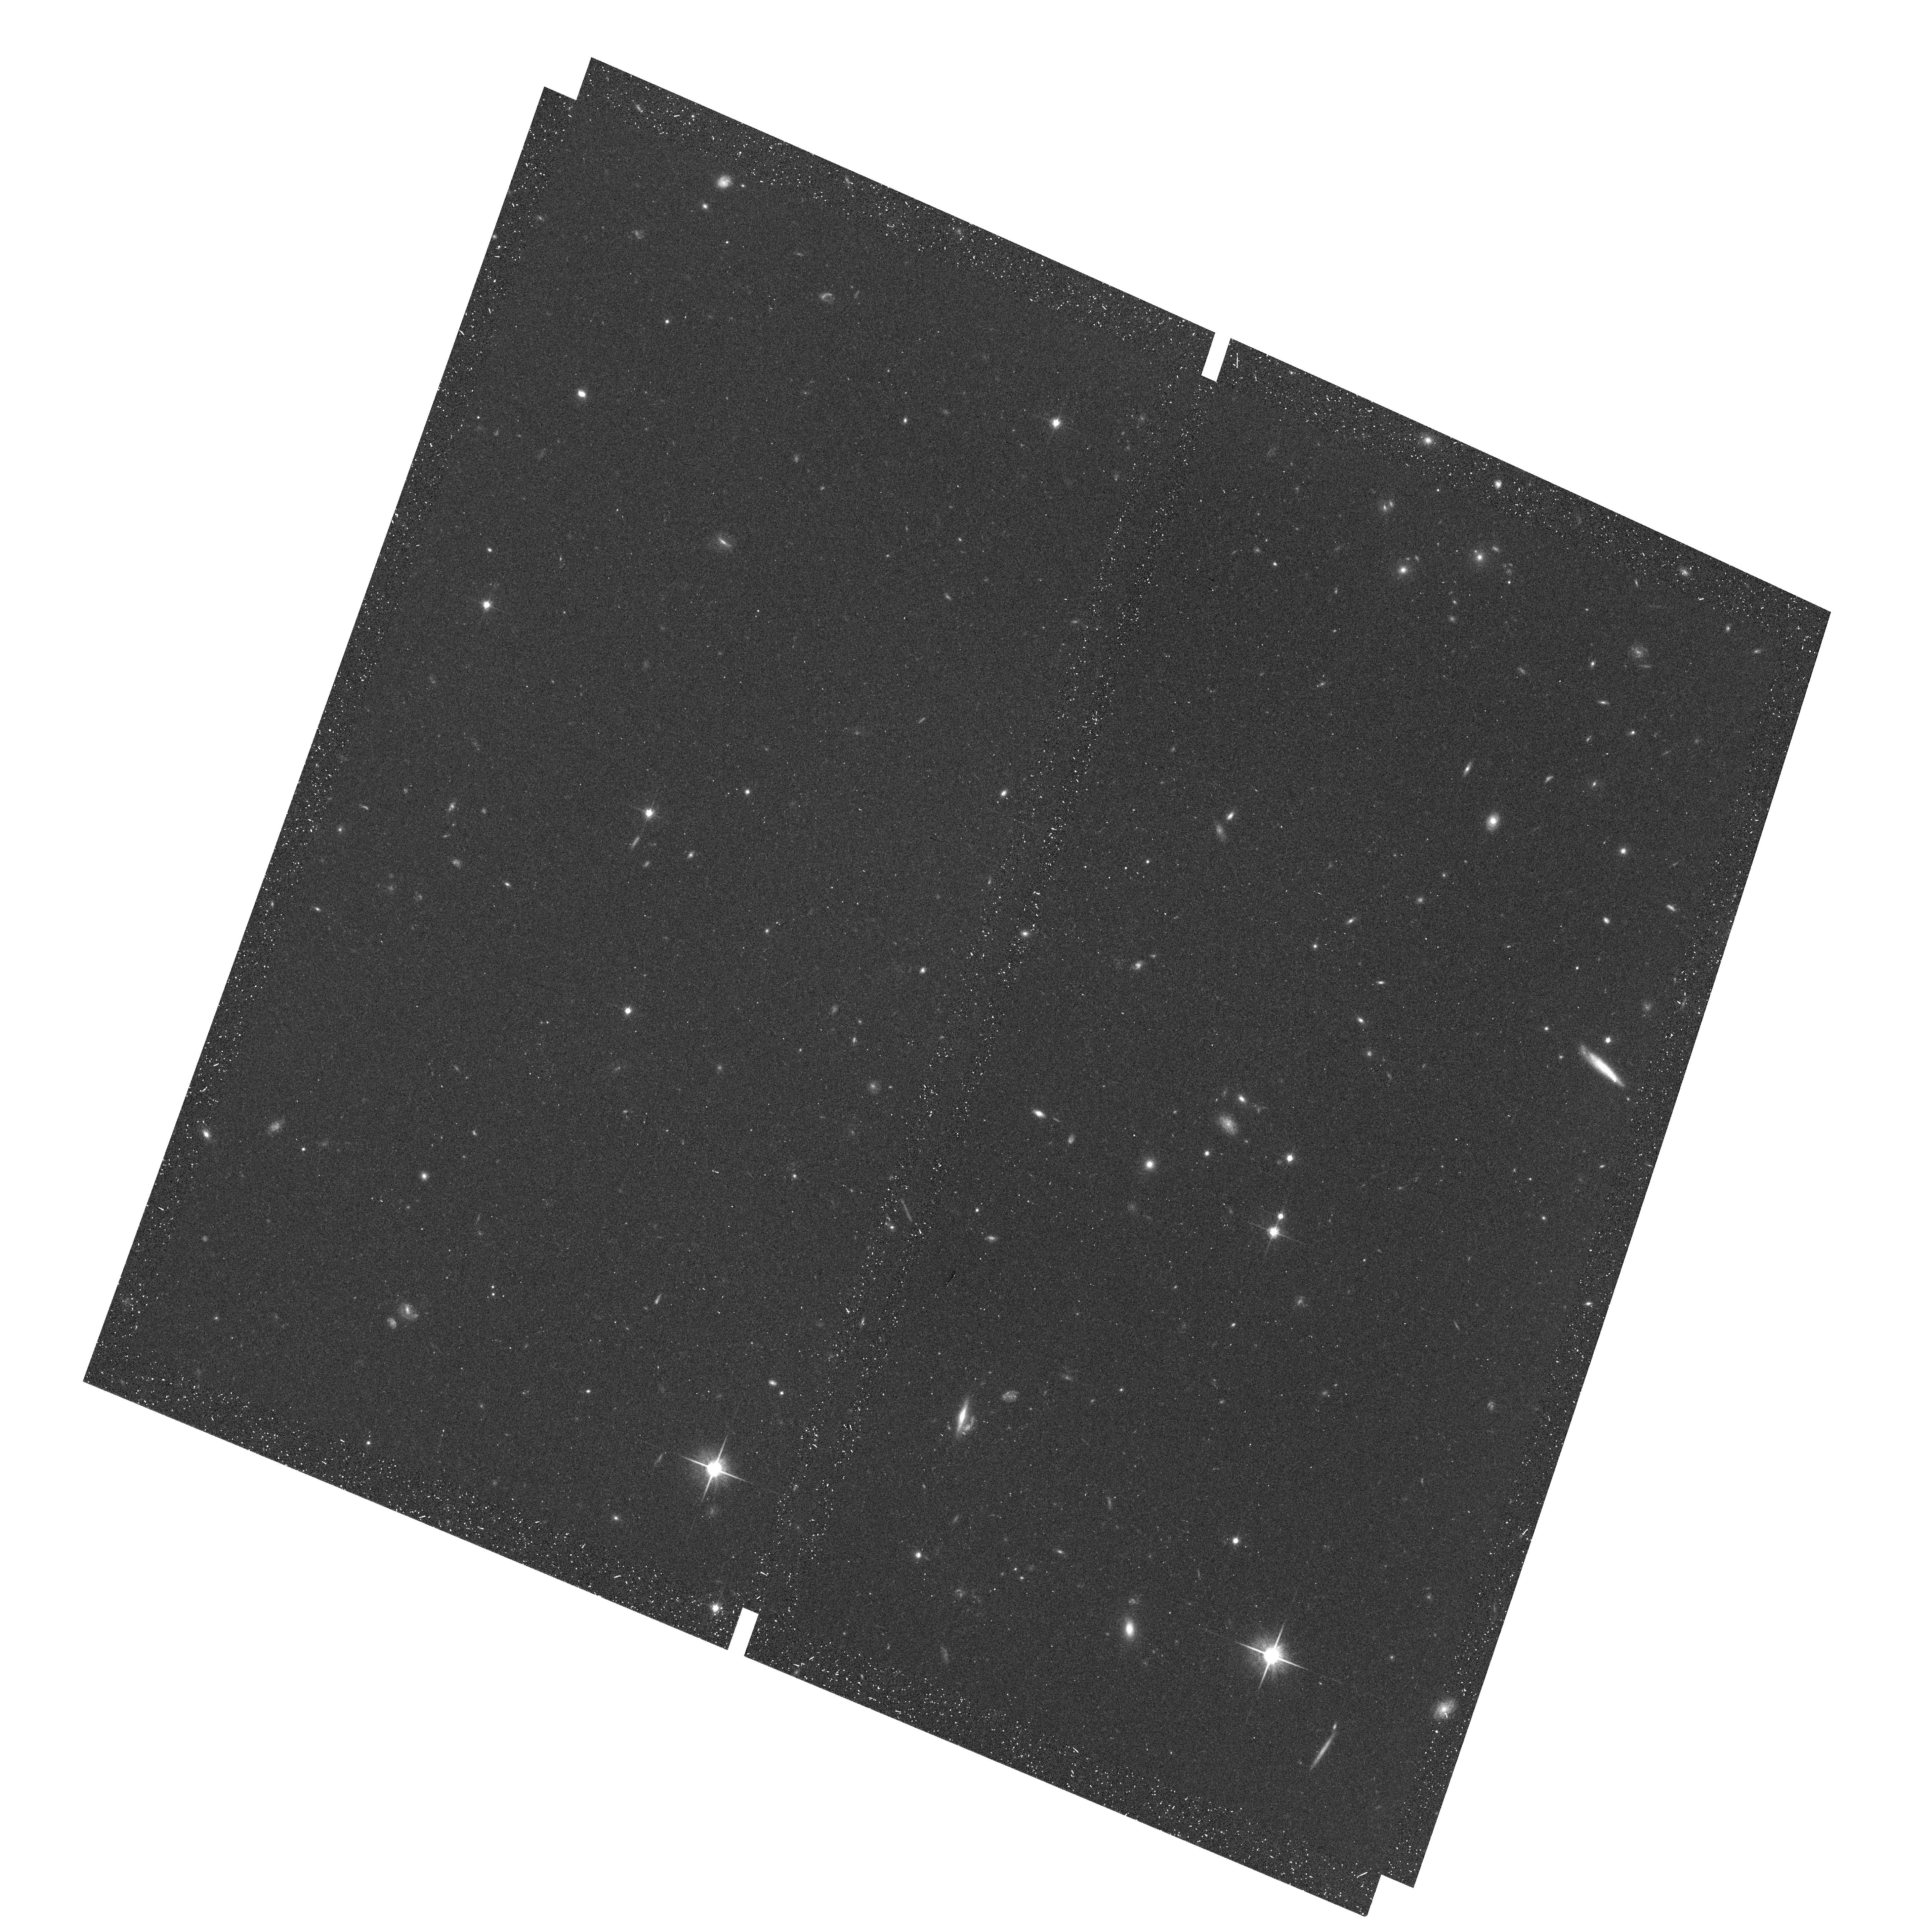
Target: field at RA 352.049°, Dec 0.118°
Instrument: ACS/WFC
Filter: F814W
Exposure: 17 min
Observation ID: hst_10532_05_acs_wfc_f814w_j9db05

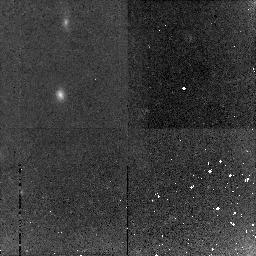
Target: GAL-022635+002641
Instrument: NICMOS/NIC2
Filter: F160W
Exposure: 43 min
Observation ID: n9db0a030

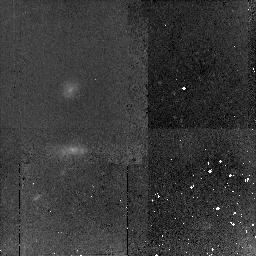
Target: GAL-232539+000527
Instrument: NICMOS/NIC2
Filter: F160W
Exposure: 43 min
Observation ID: n9db04010

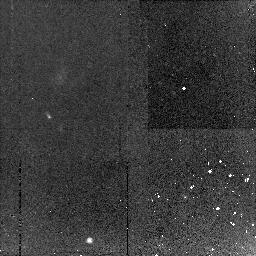
Target: GAL-233210+000000
Instrument: NICMOS/NIC2
Filter: F110W
Exposure: 21 min
Observation ID: n9db07010

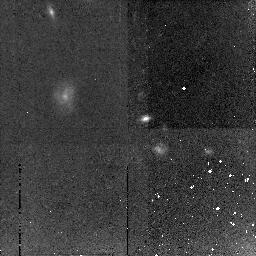
Target: GAL-022832+003141
Instrument: NICMOS/NIC2
Filter: F160W
Exposure: 43 min
Observation ID: n9db0b030

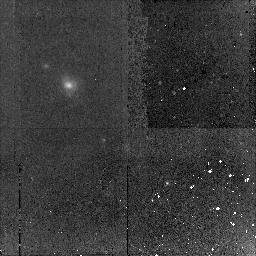
Target: GAL-023057+002943
Instrument: NICMOS/NIC2
Filter: F160W
Exposure: 43 min
Observation ID: n9db0e030

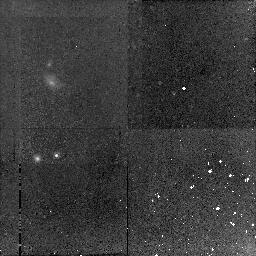
Target: GAL-233138+000911
Instrument: NICMOS/NIC2
Filter: F160W
Exposure: 43 min
Observation ID: n9db09010

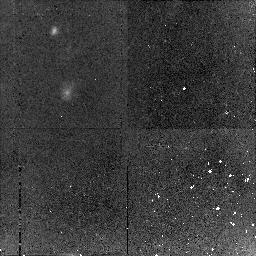
Target: GAL-232626+000458
Instrument: NICMOS/NIC2
Filter: F160W
Exposure: 43 min
Observation ID: n9db03010

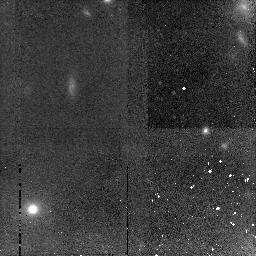
Target: GAL-022936+002507
Instrument: NICMOS/NIC2
Filter: F160W
Exposure: 43 min
Observation ID: n9db0d030

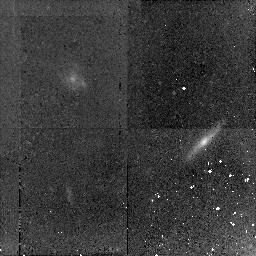
Target: GAL-232722+000346
Instrument: NICMOS/NIC2
Filter: F160W
Exposure: 43 min
Observation ID: n9db02010

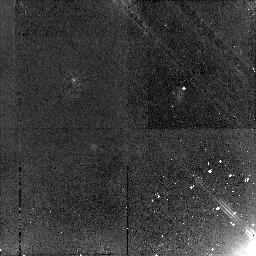
Target: GAL-232837+001821
Instrument: NICMOS/NIC2
Filter: F160W
Exposure: 43 min
Observation ID: n9db06010

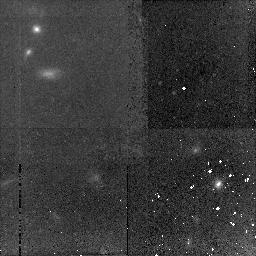
Target: GAL-022835+003448
Instrument: NICMOS/NIC2
Filter: F160W
Exposure: 43 min
Observation ID: n9db0f010

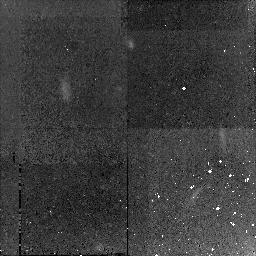
Target: GAL-141722+523937
Instrument: NICMOS/NIC2
Filter: F160W
Exposure: 47 min
Observation ID: n9db01030

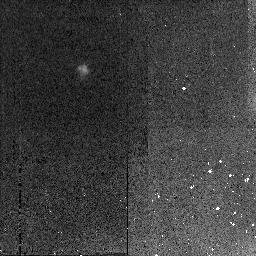
Target: GAL-023031+002317
Instrument: NICMOS/NIC2
Filter: F160W
Exposure: 21 min
Observation ID: n9db0c020

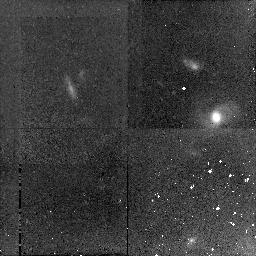
Target: GAL-232802+001638
Instrument: NICMOS/NIC2
Filter: F160W
Exposure: 43 min
Observation ID: n9db05010

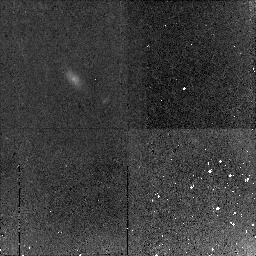
Target: GAL-233347+000532
Instrument: NICMOS/NIC2
Filter: F160W
Exposure: 43 min
Observation ID: n9db08010

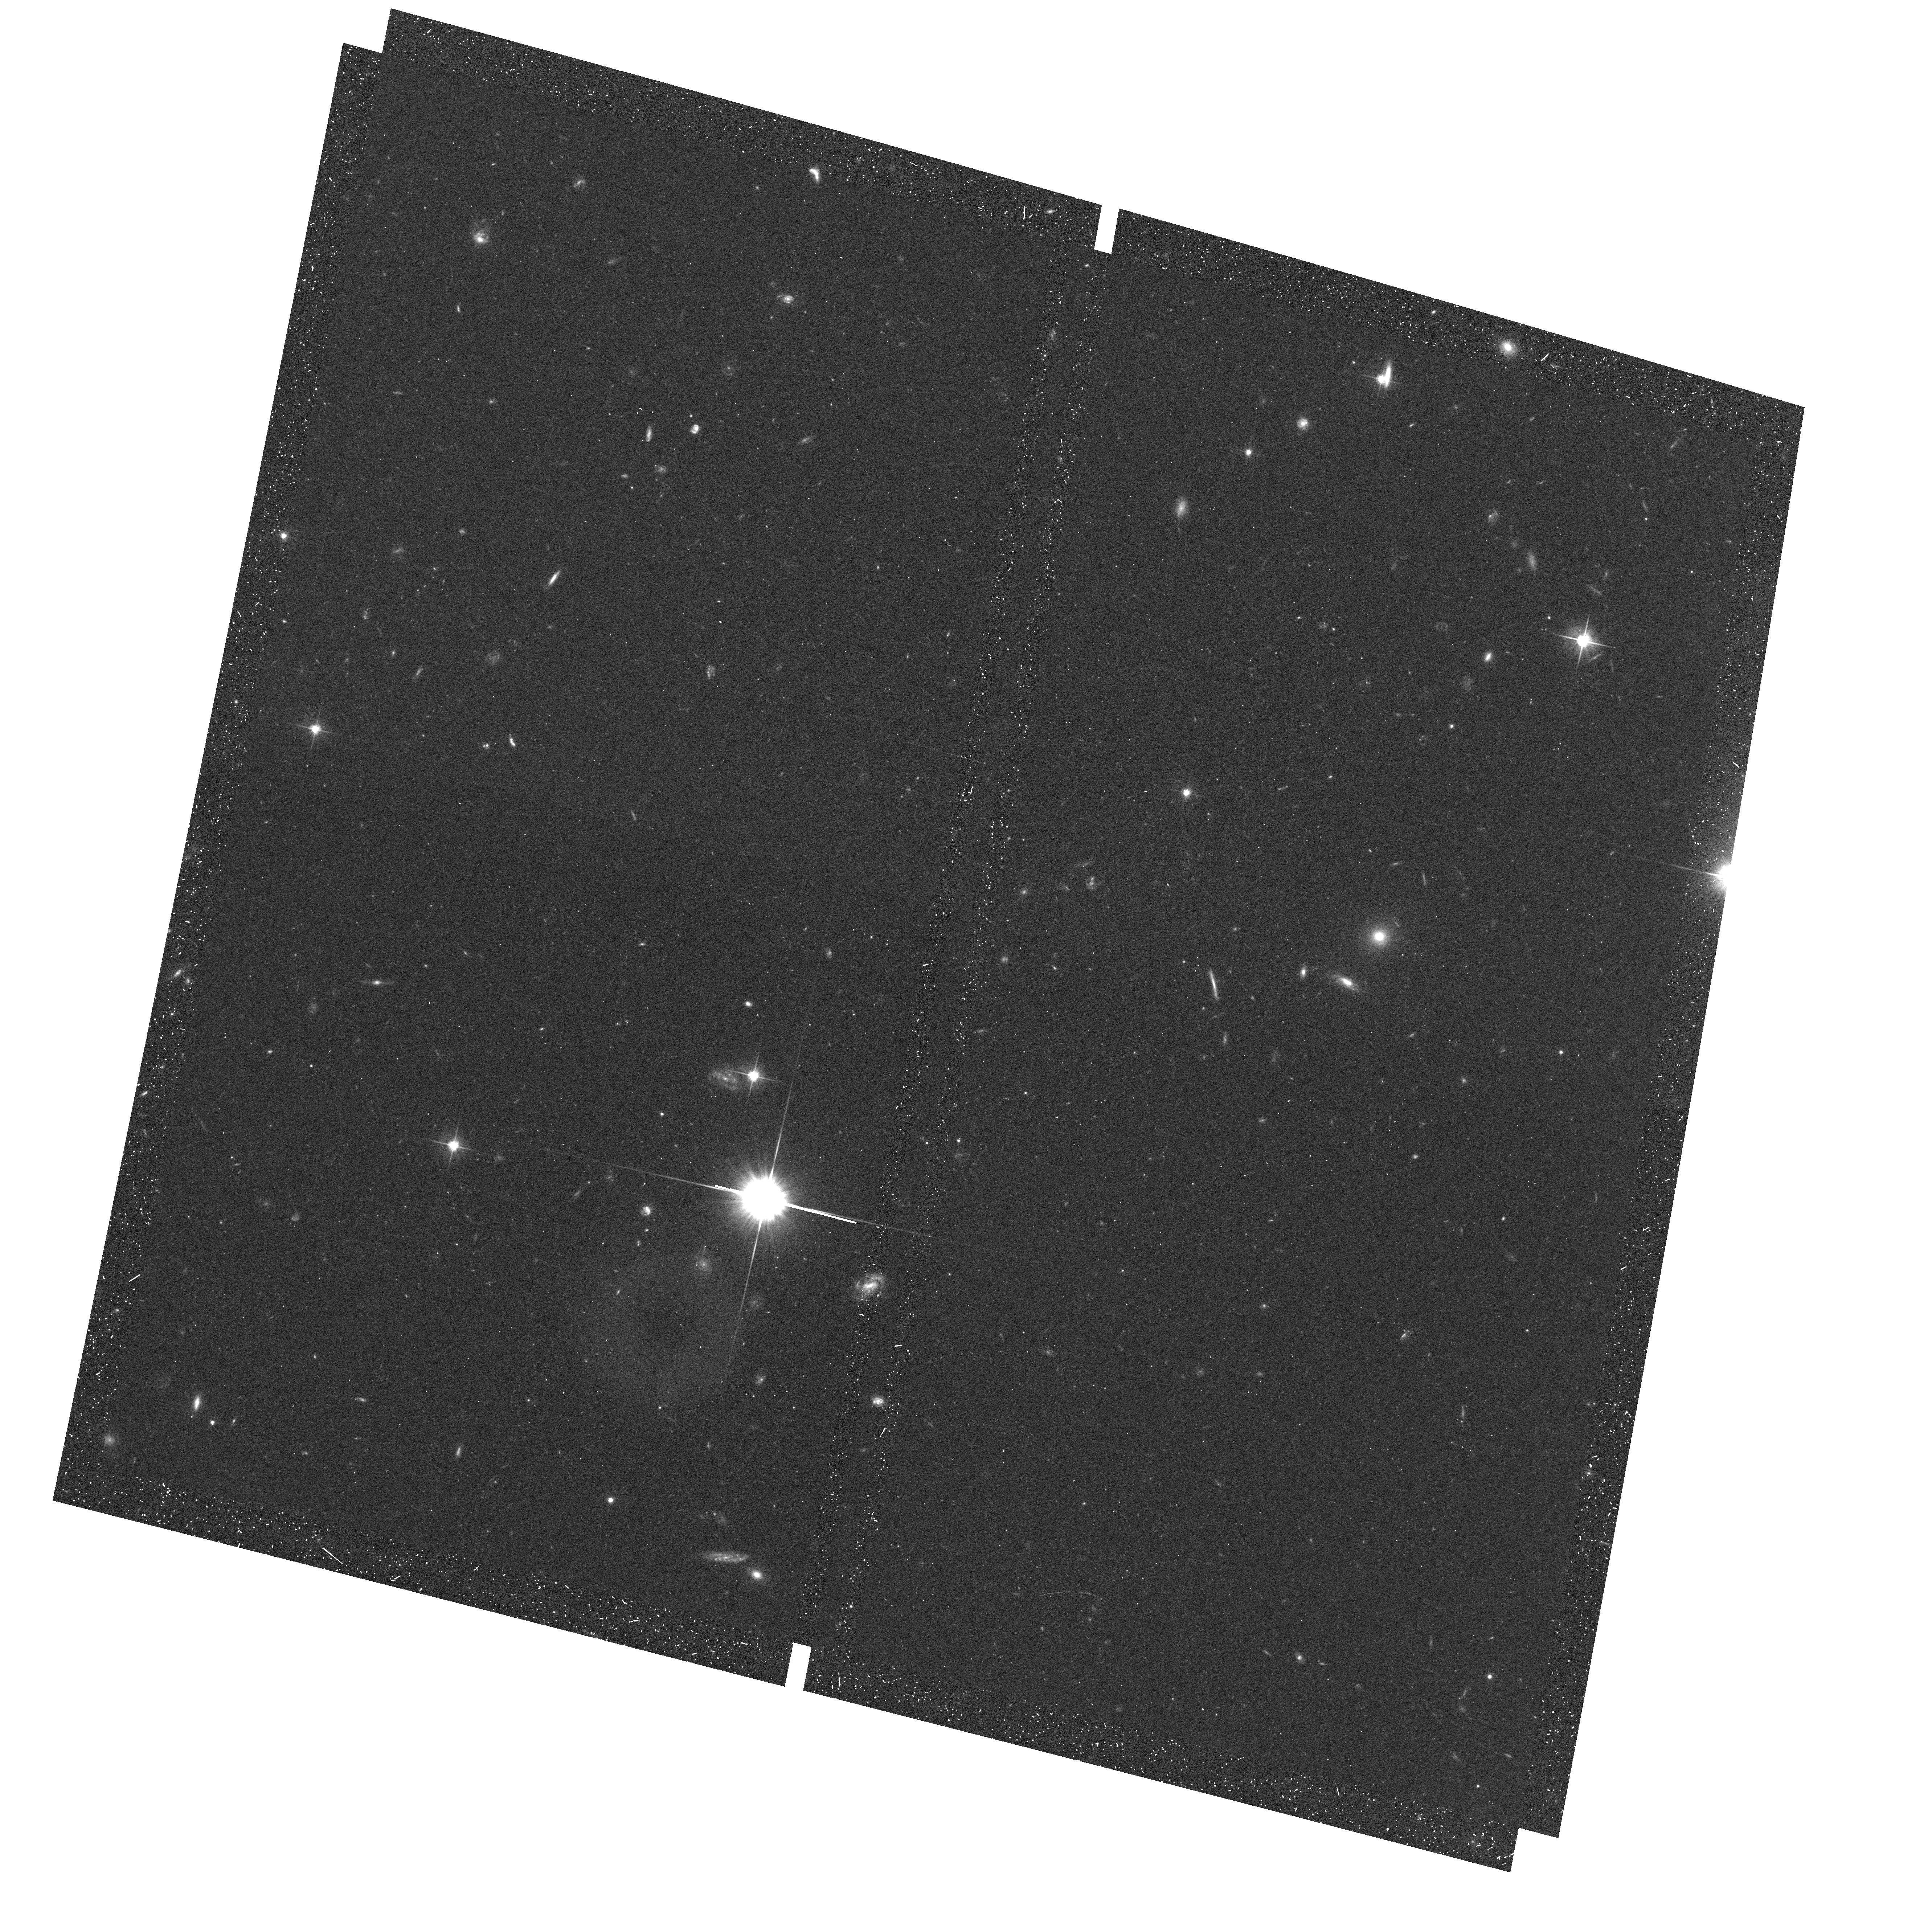
Target: field at RA 353.462°, Dec -0.068°
Instrument: ACS/WFC
Filter: F606W
Exposure: 17 min
Observation ID: hst_10532_08_acs_wfc_f606w_j9db08

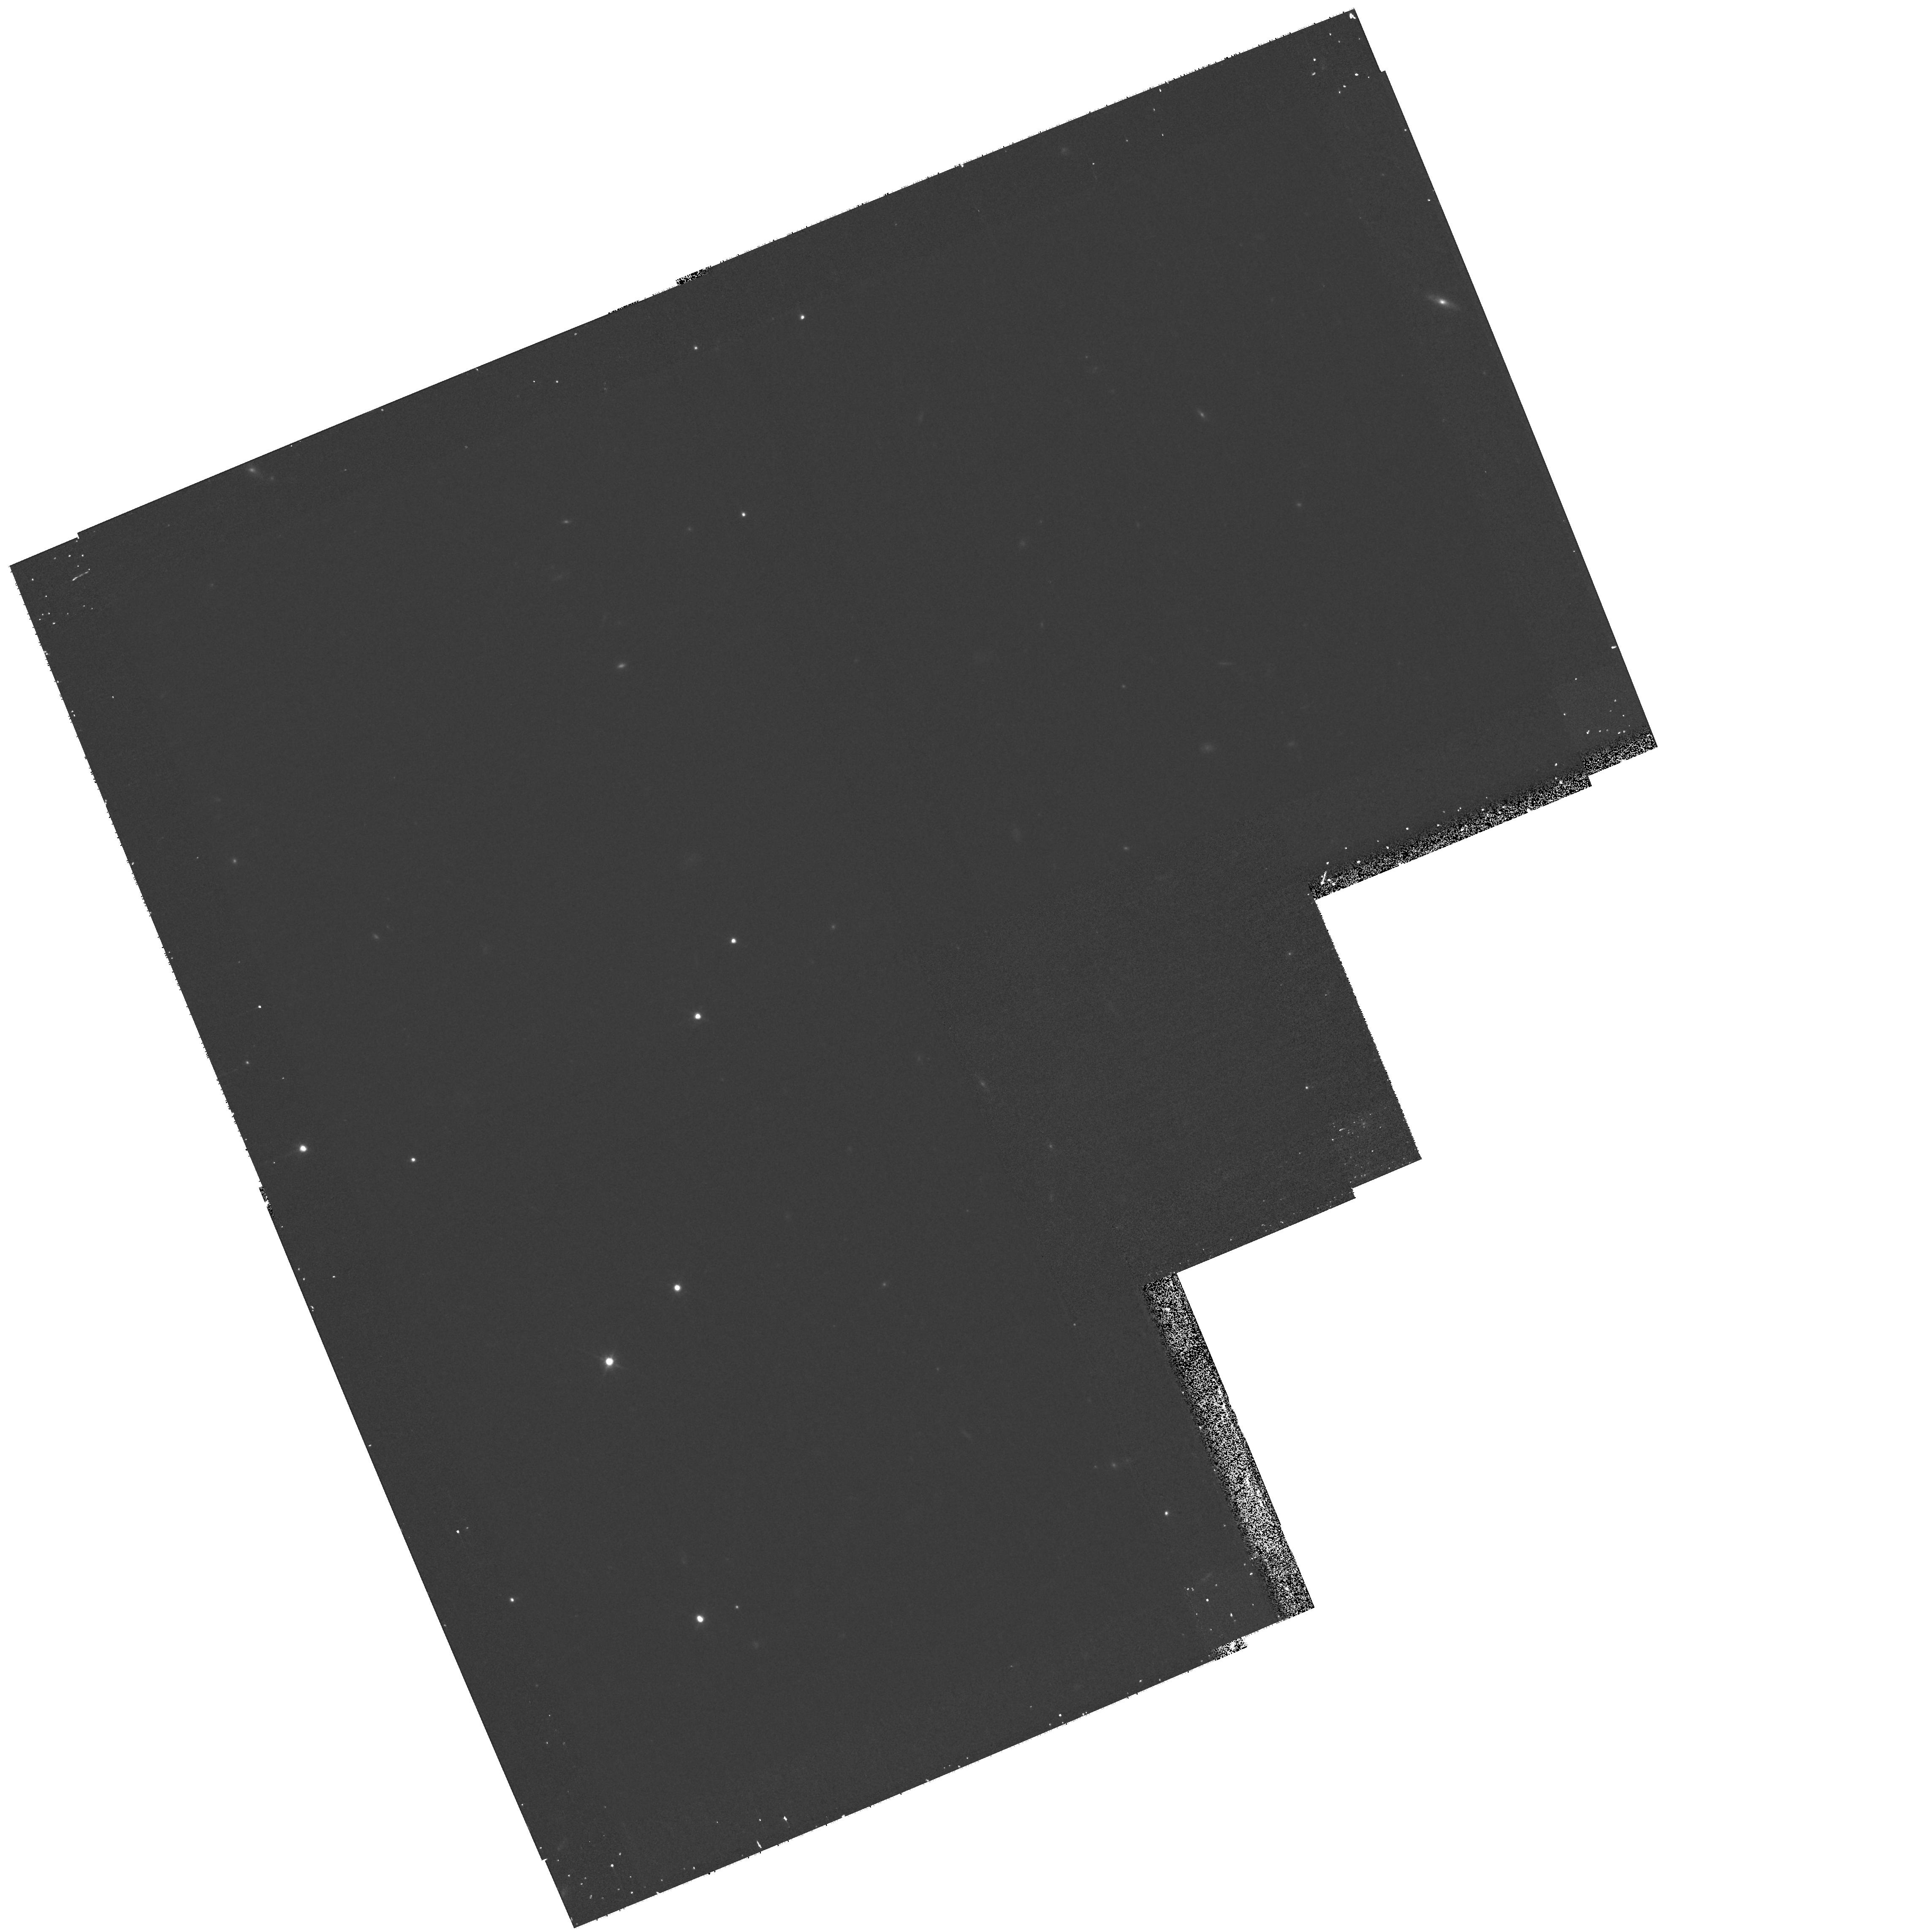
Target: field at RA 352.863°, Dec 0.038°
Instrument: WFPC2/PC
Filter: F814W
Exposure: 27 min
Observation ID: hst_10532_09_wfpc2_pc_f814w_u9db09

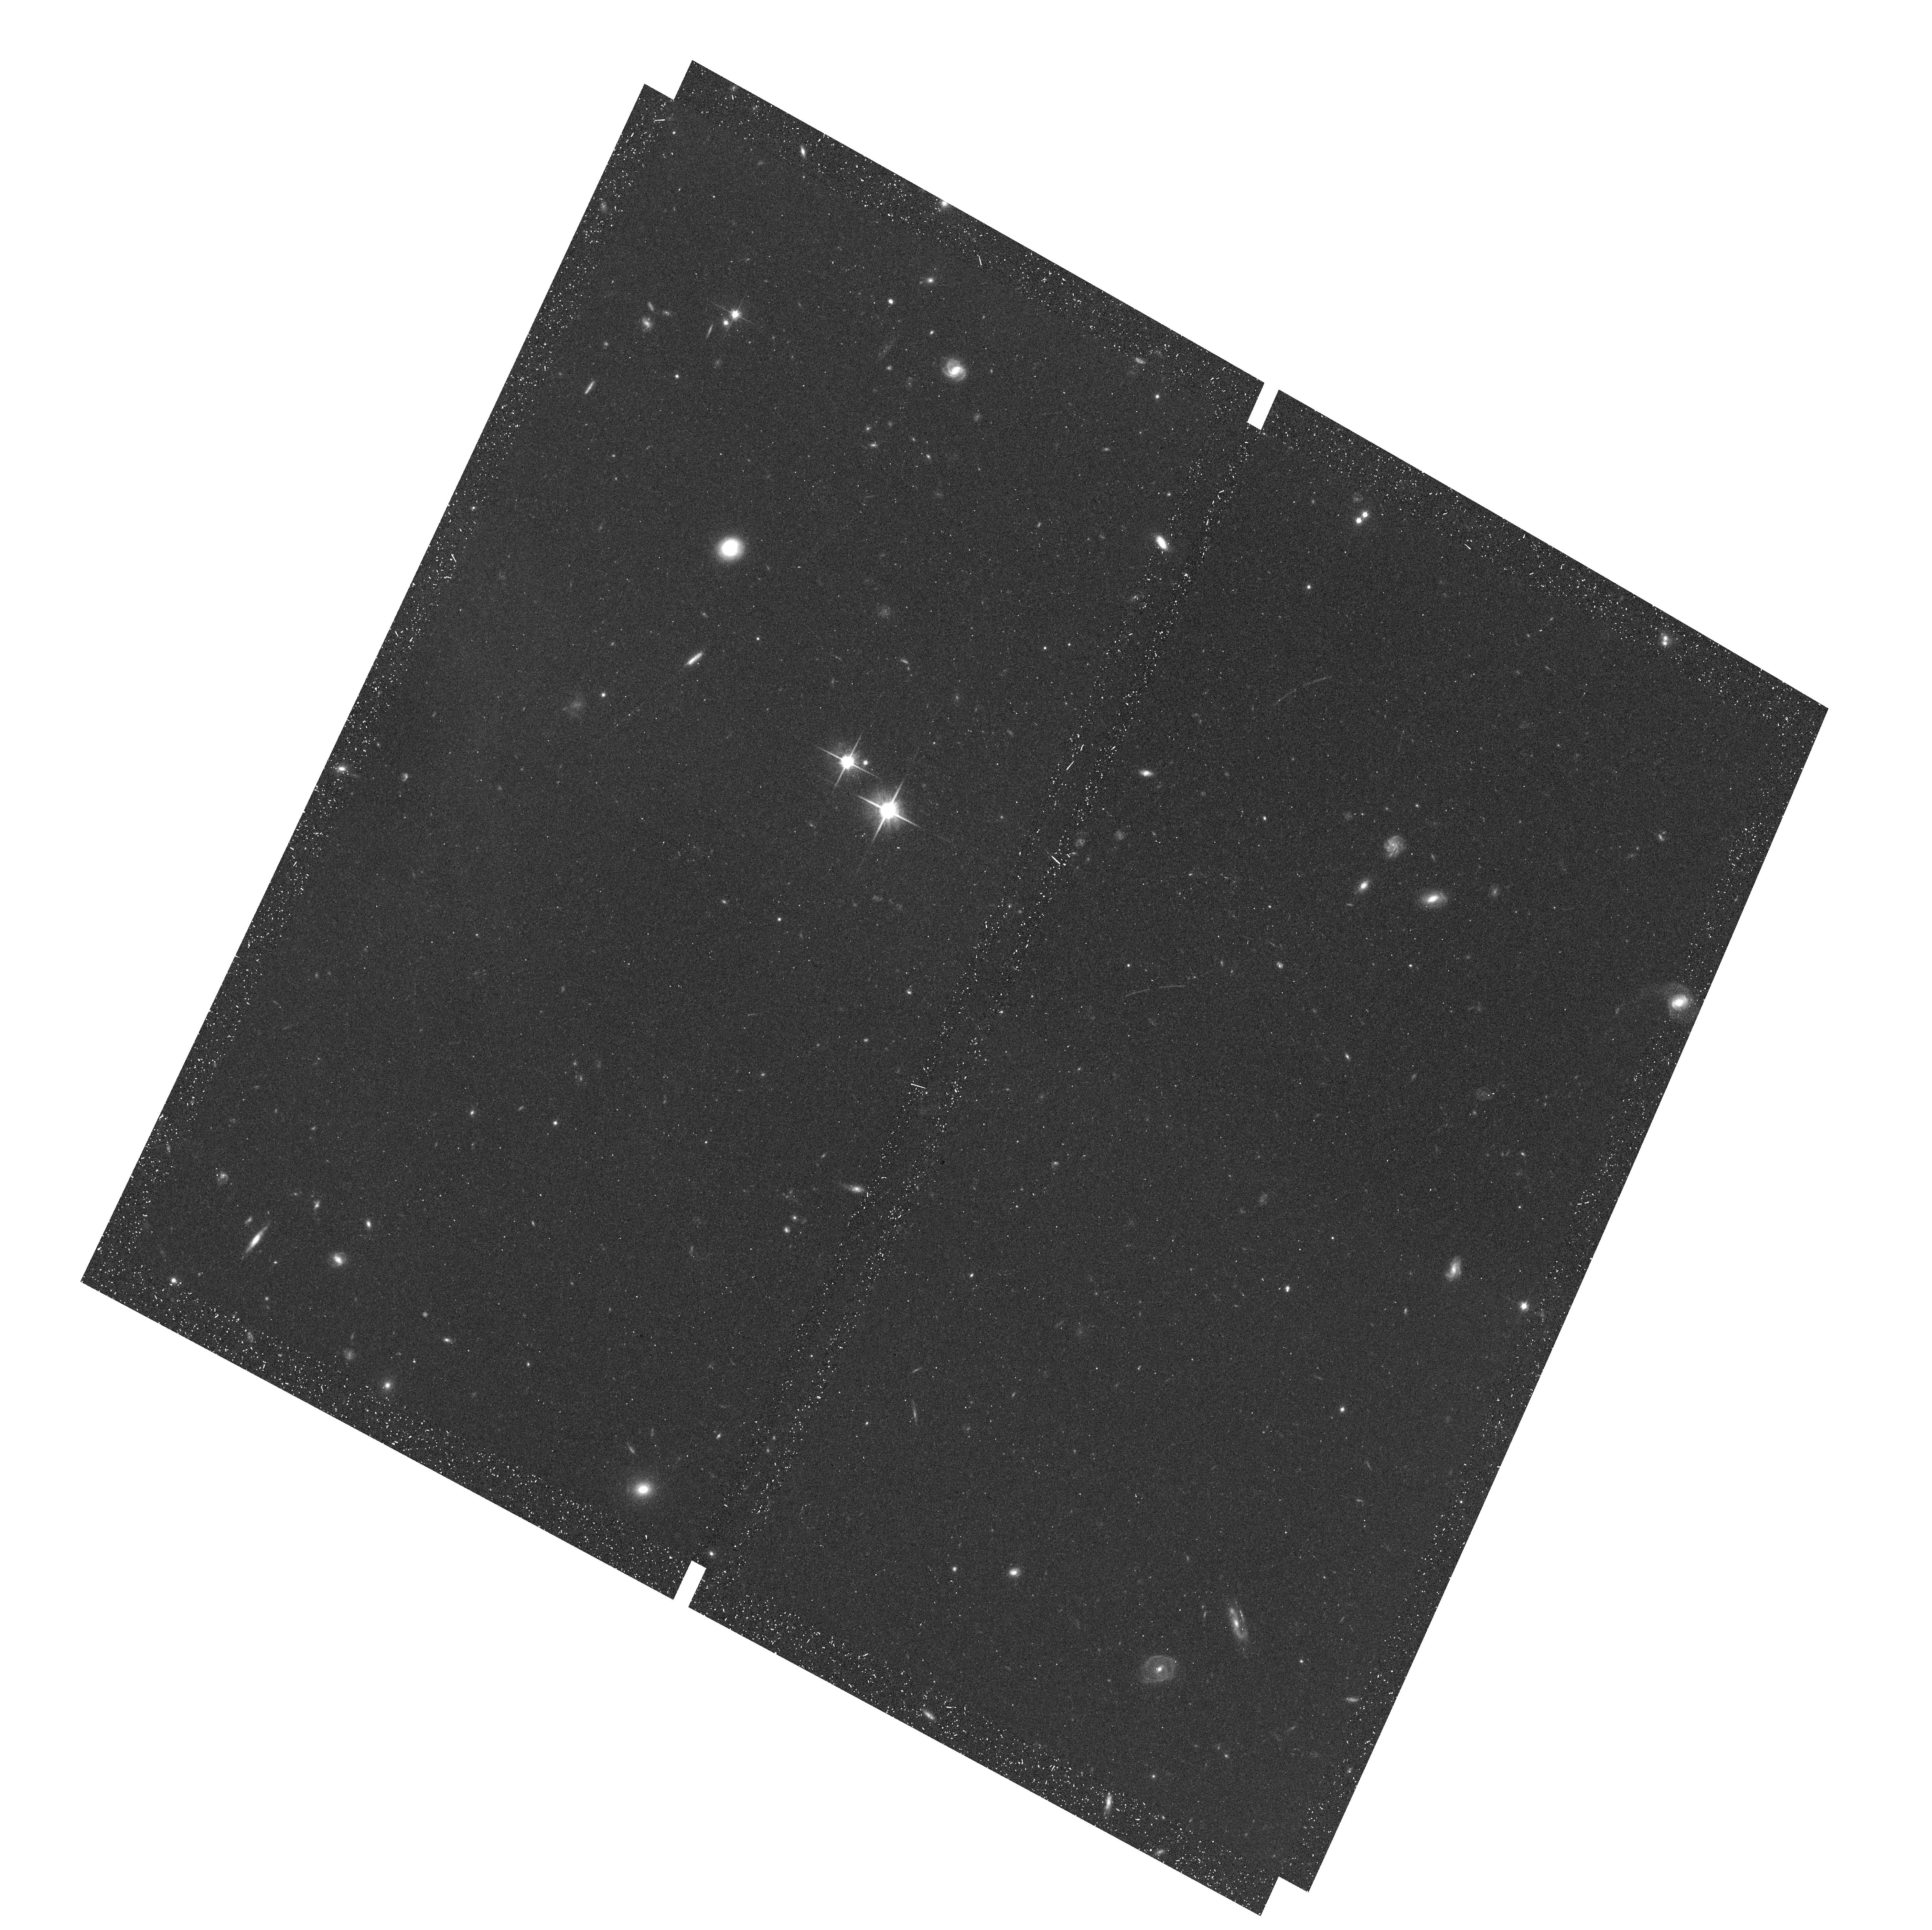
Target: field at RA 352.211°, Dec 0.152°
Instrument: ACS/WFC
Filter: F814W
Exposure: 17 min
Observation ID: hst_10532_56_acs_wfc_f814w_j9db56

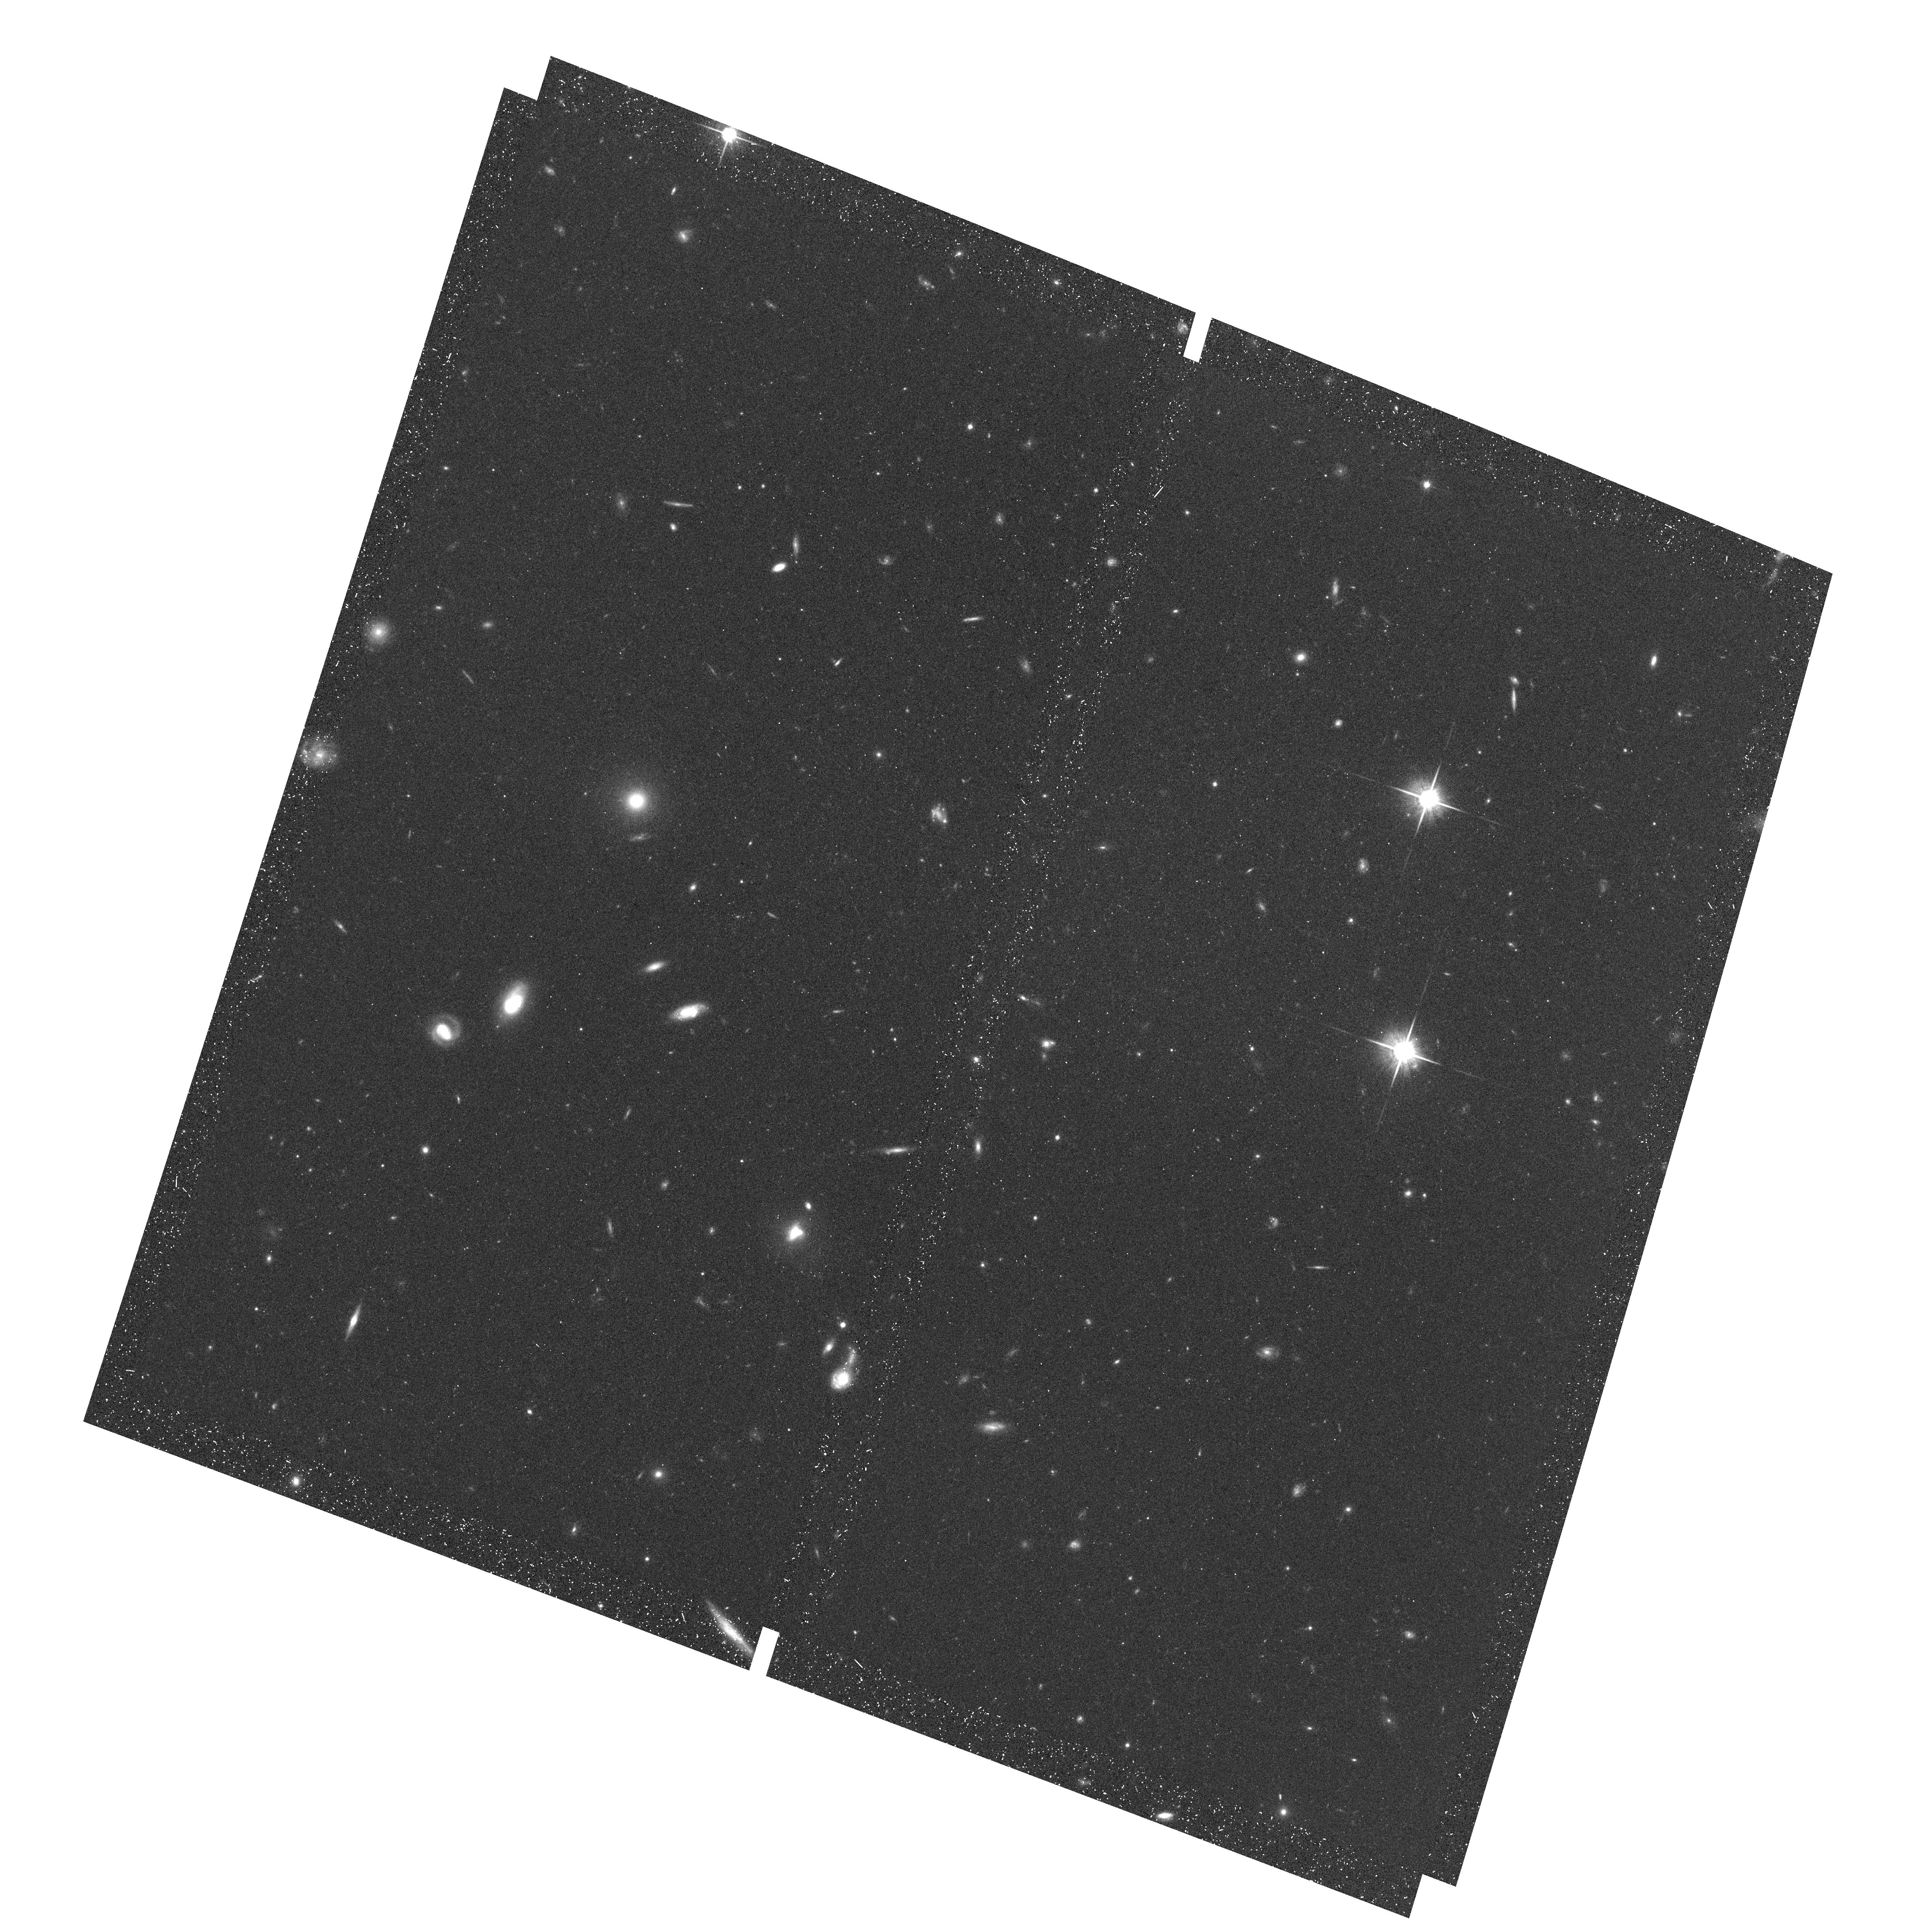
Target: field at RA 37.178°, Dec 0.421°
Instrument: ACS/WFC
Filter: F814W
Exposure: 17 min
Observation ID: hst_10532_0f_acs_wfc_f814w_j9db0f

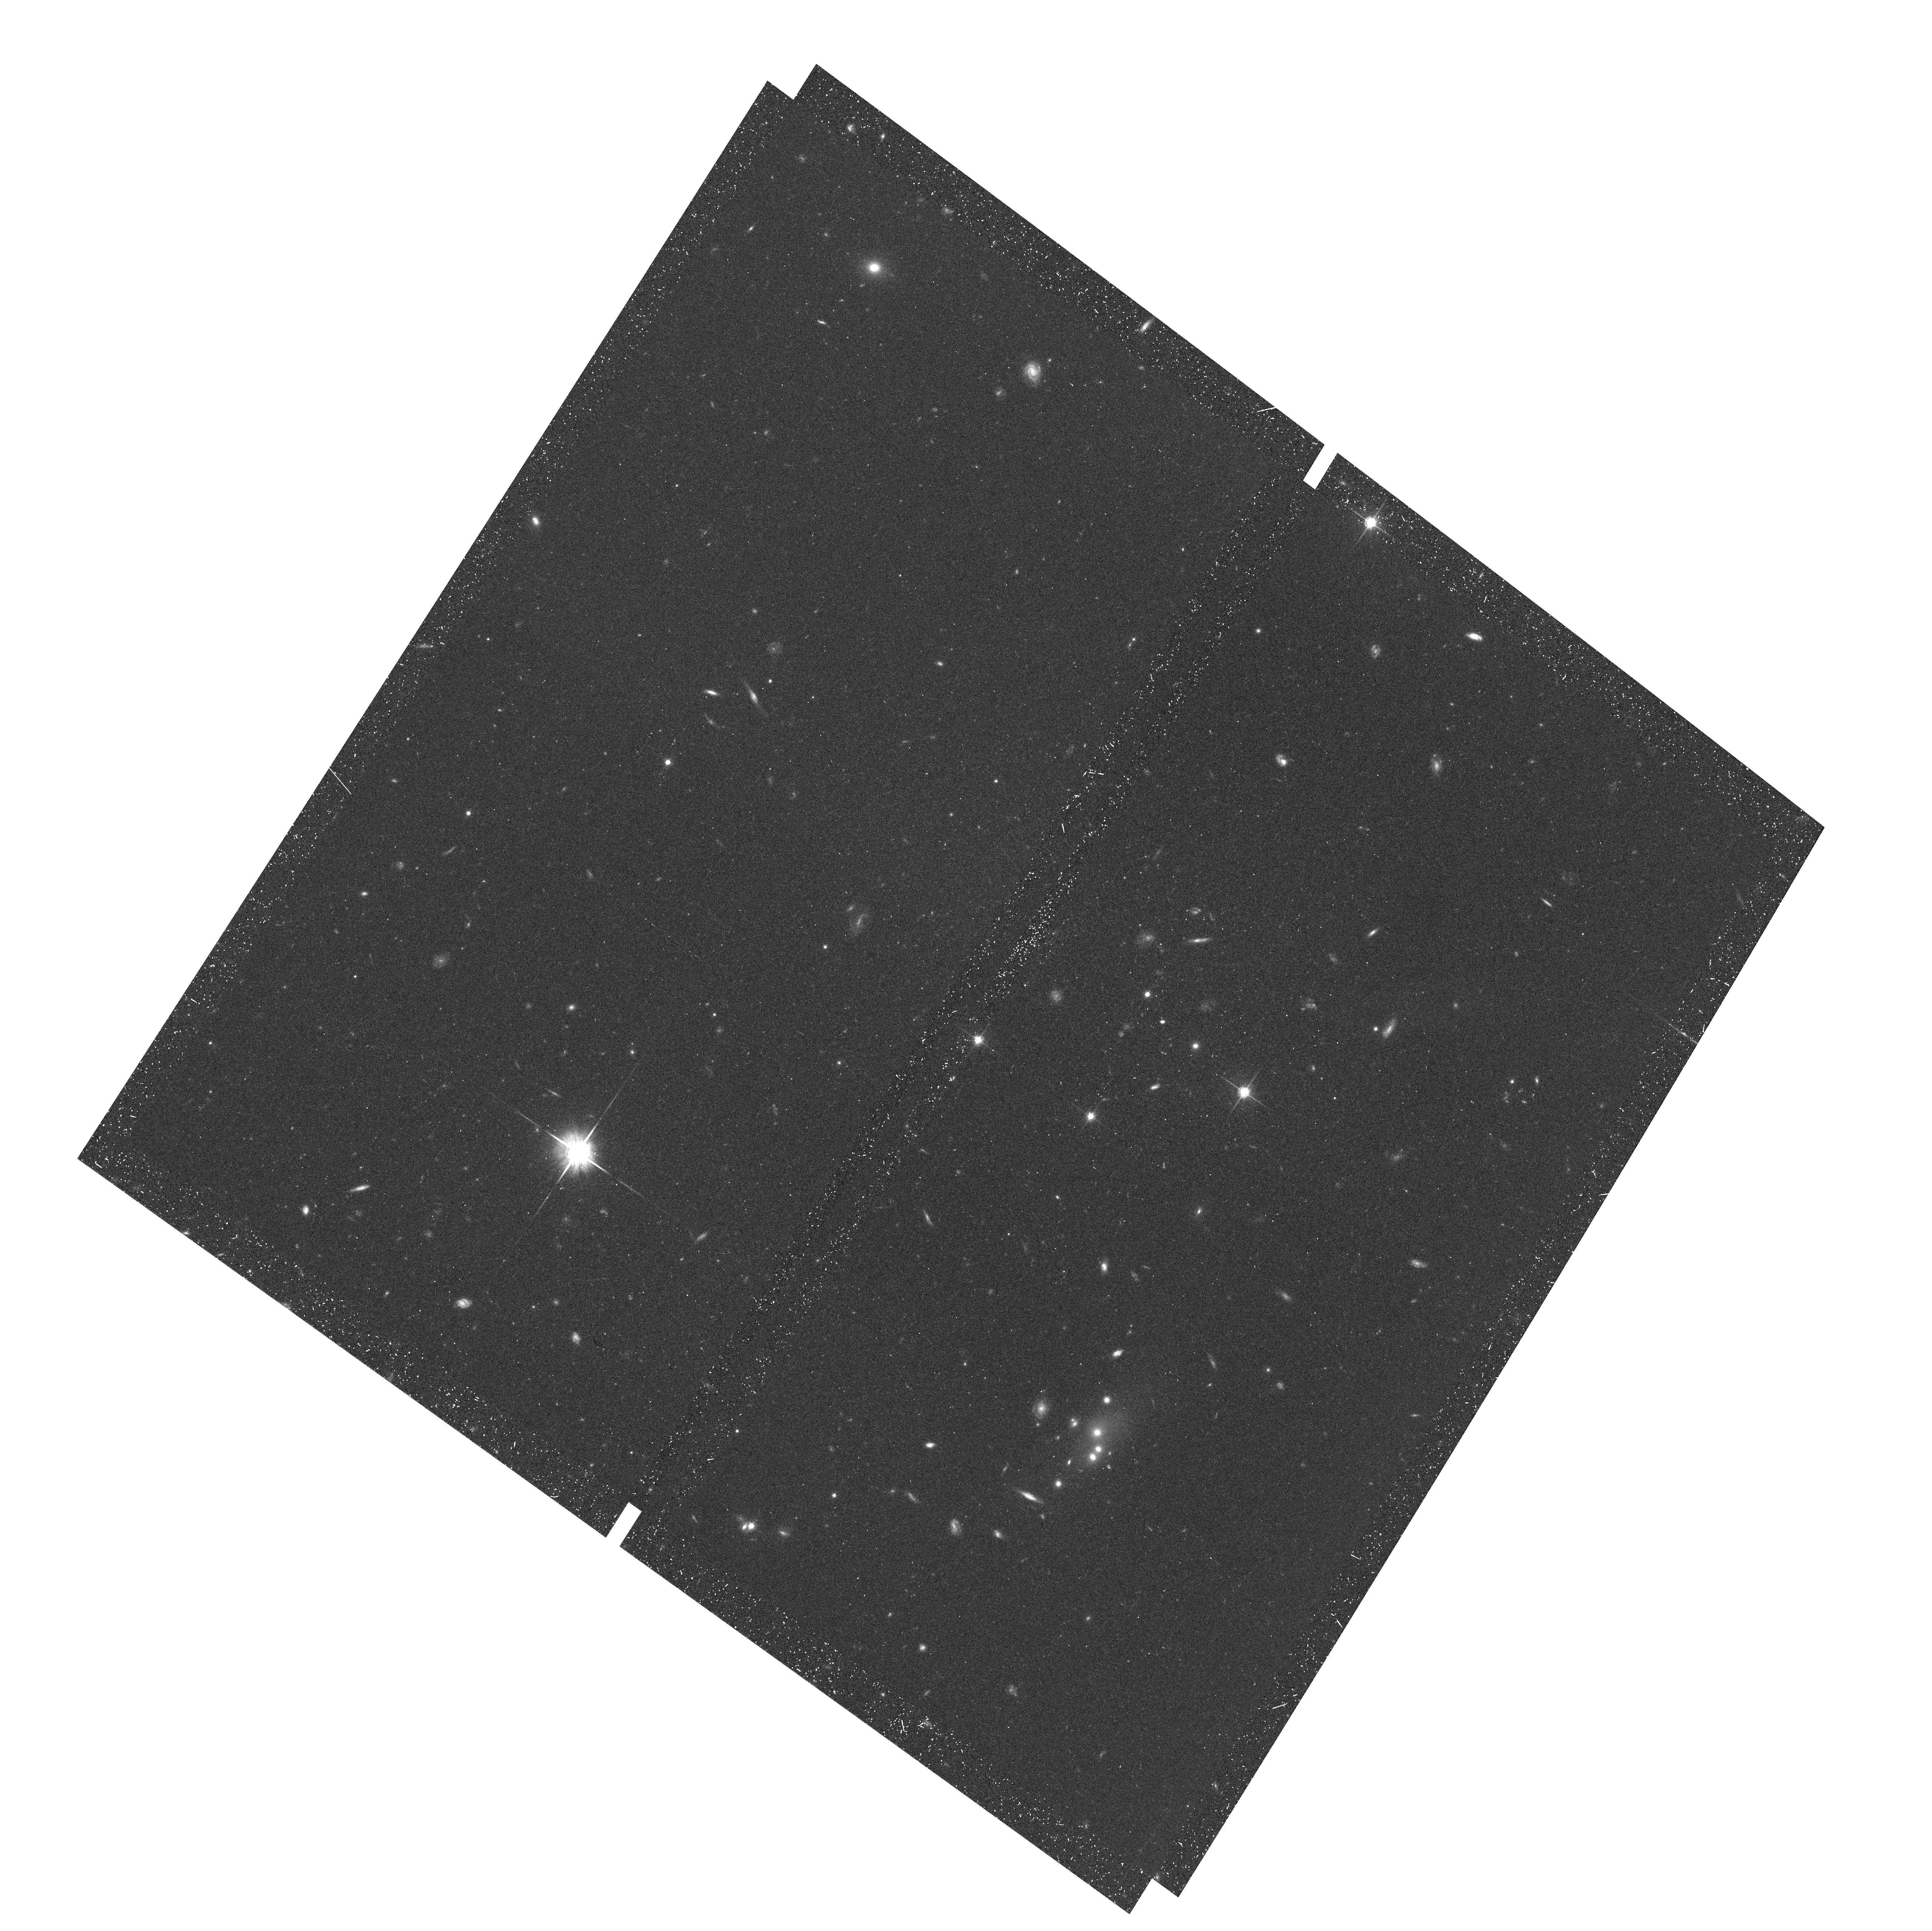
Target: field at RA 351.683°, Dec -0.063°
Instrument: ACS/WFC
Filter: F814W
Exposure: 17 min
Observation ID: hst_10532_03_acs_wfc_f814w_j9db03

Kinematics and morphology of the most massive field disk galaxies at z>1 (PI: Noeske, Kai G.)

We propose to obtain 1 orbit NIC-2 images of a sample of the 15 most massive galaxies found at $1 < z < 1.3$. These were culled from over 20, 000 Keck spectra collected as part of DEEP and are unique among high redshift massive galaxy samples in being kinematically selected. We intend to test whether these potentially very young galaxies are likely precursors to massive local disks, assuming no further merging. NIC-2 images provide rest-frame optical morphologies that will show whether they are normal disky systems or instead more disturbed looking objects with multiple subcomponents, mergers, peculiar structure, etc. NIC-2 provides near-IR resolutions sufficient to enable measurements of bulges and disks subcomponents. The near-IR will fill a critical gap in the broad-band SED photometry of the galaxy and its subcomponents to estimate mean stellar ages and stellar masses and to assess whether old stellar bulges and disks are in place at that time. Finally, this sample will yield the first statistically significant results on the $z > 1$ evolution of the Tully-Fisher relation for massive galaxies. In addition, we propose parallel observations with ACS WFC (V and I bands) and WFPC2 (I-band). These will target up to 700 galaxies at redshifts 0.7 ... 1.2 for which the DEEP2 survey has obtained precision redshifts and high-resolution kinematic data. The added HST morphology and color information will allow a variety of detailed studies on dynamical, structural, and photometric evolution of galaxies.